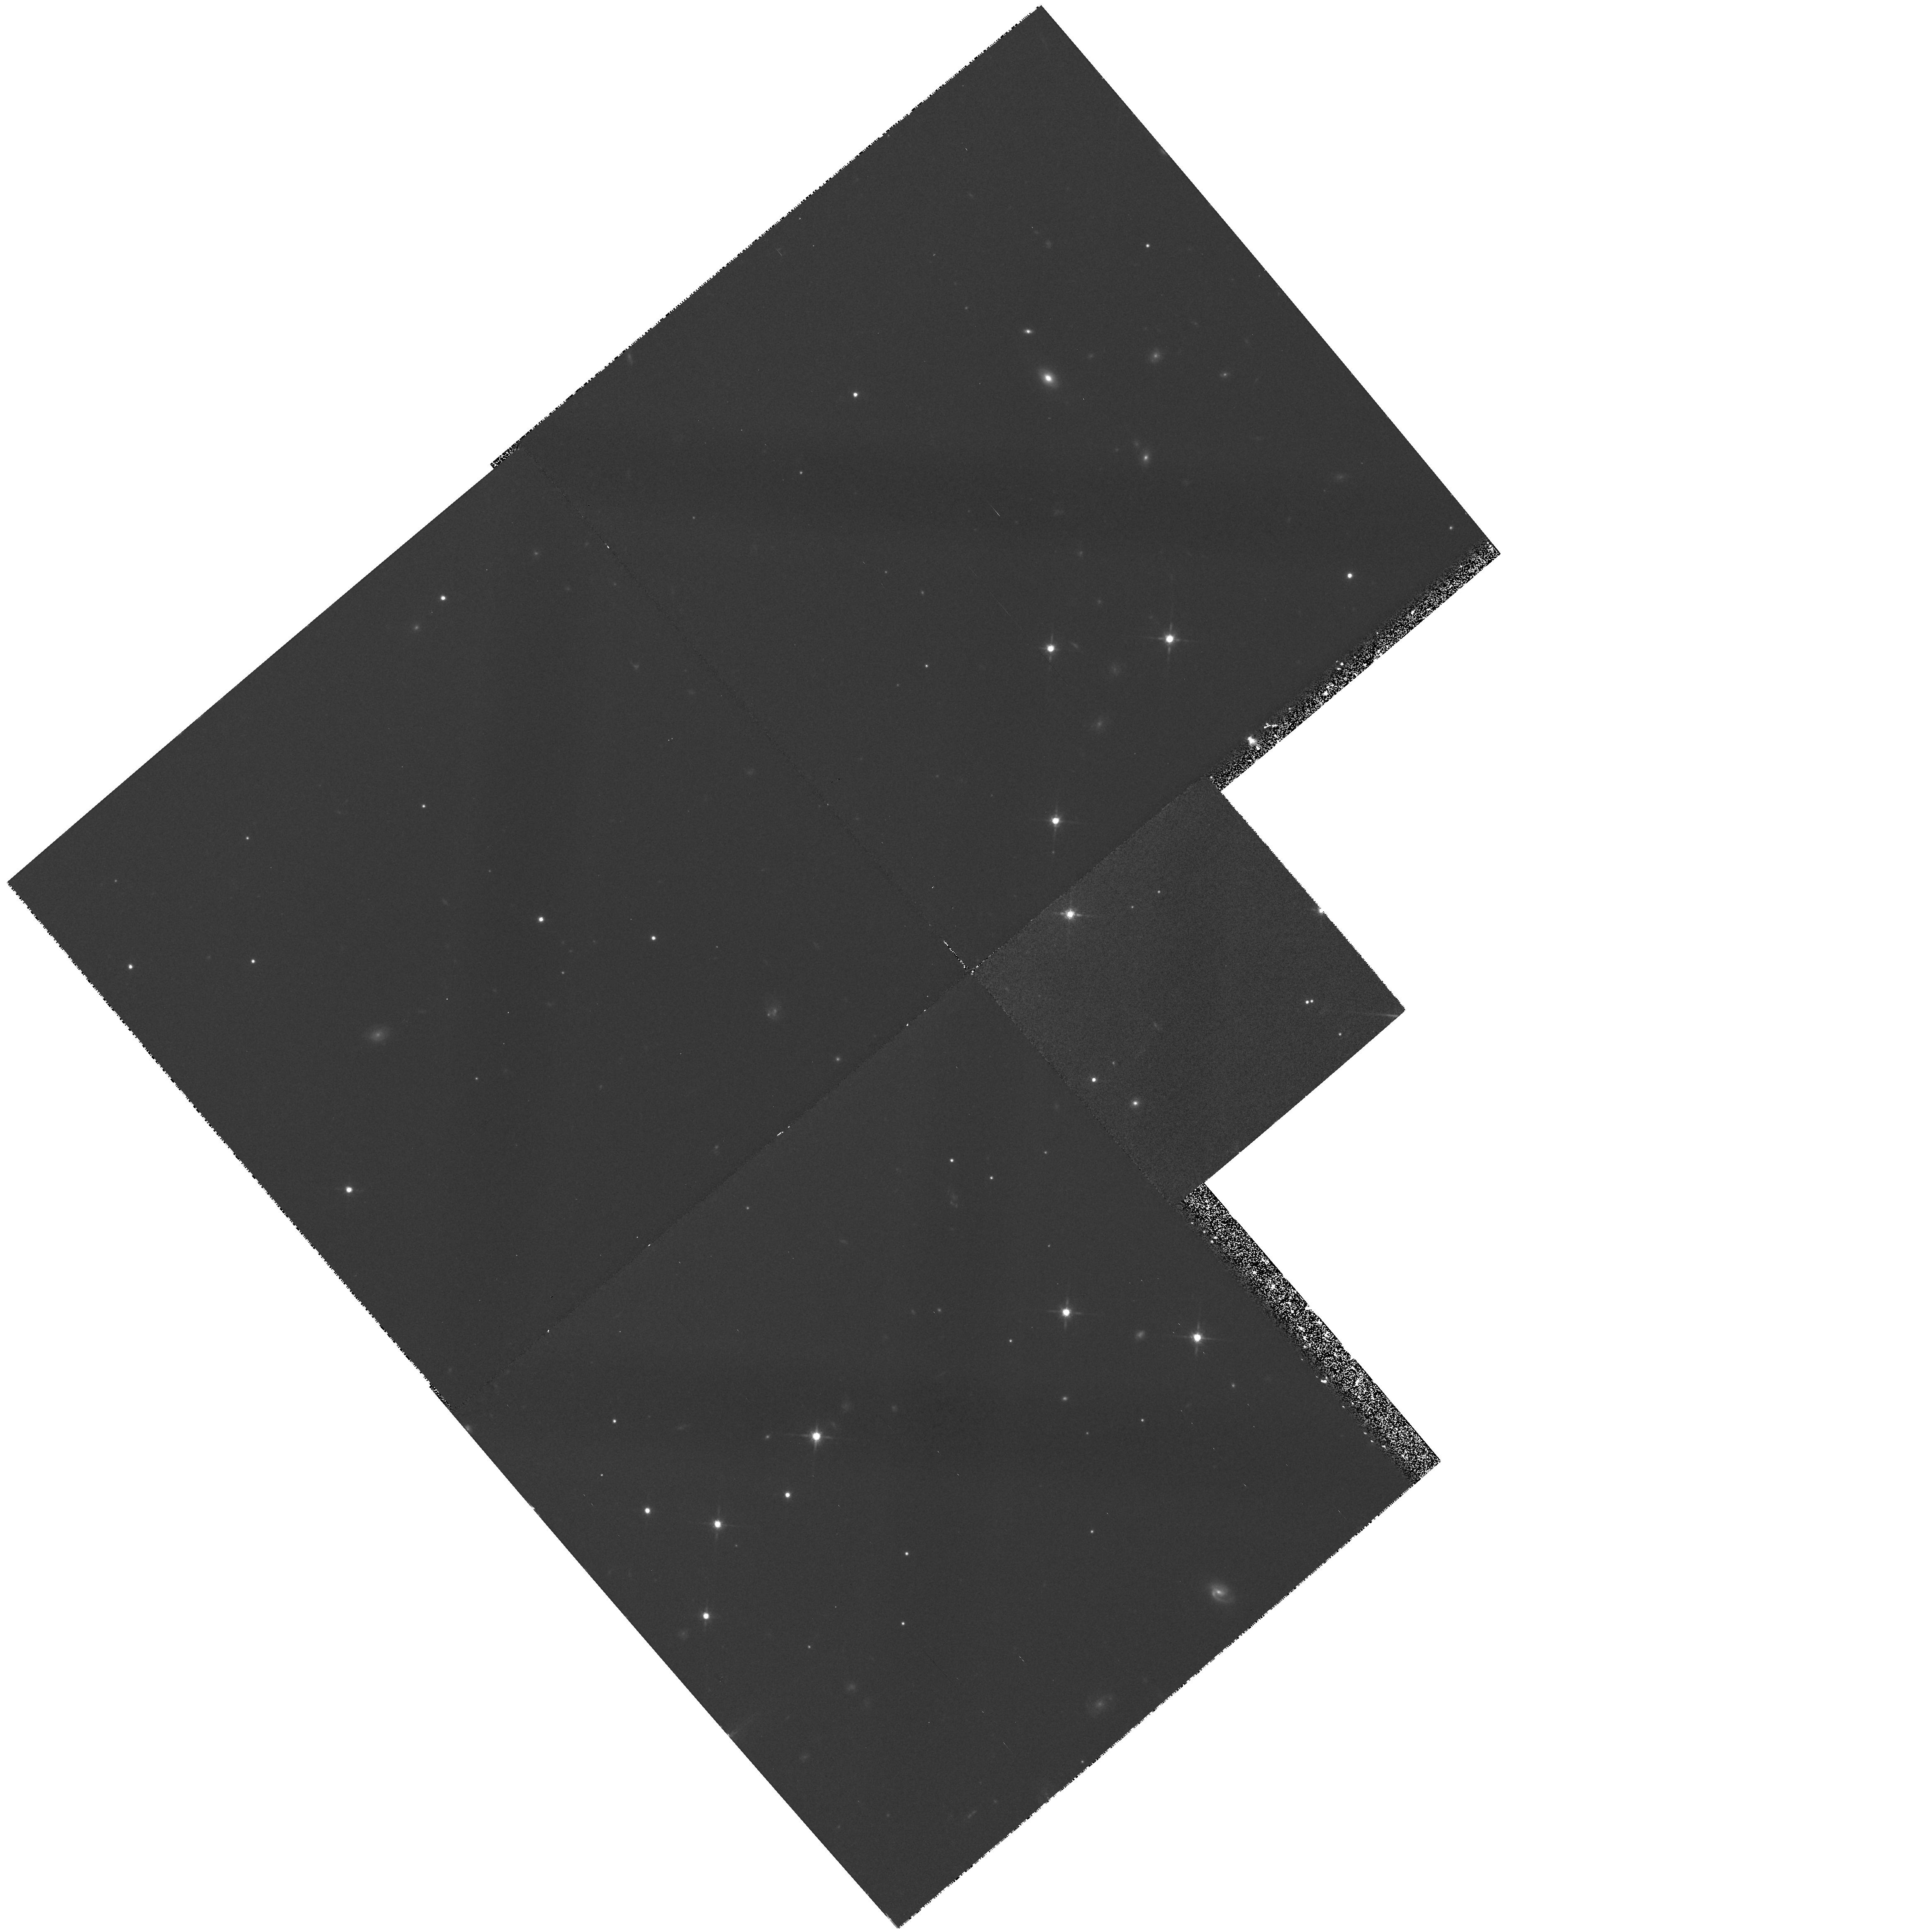
Target: field at RA 275.744°, Dec 64.428°. Instrument: WFPC2/PC. Filter: F814W. Exposure: 42 min. Observation ID: hst_6254_au_wfpc2_pc_f814w_u2ovau

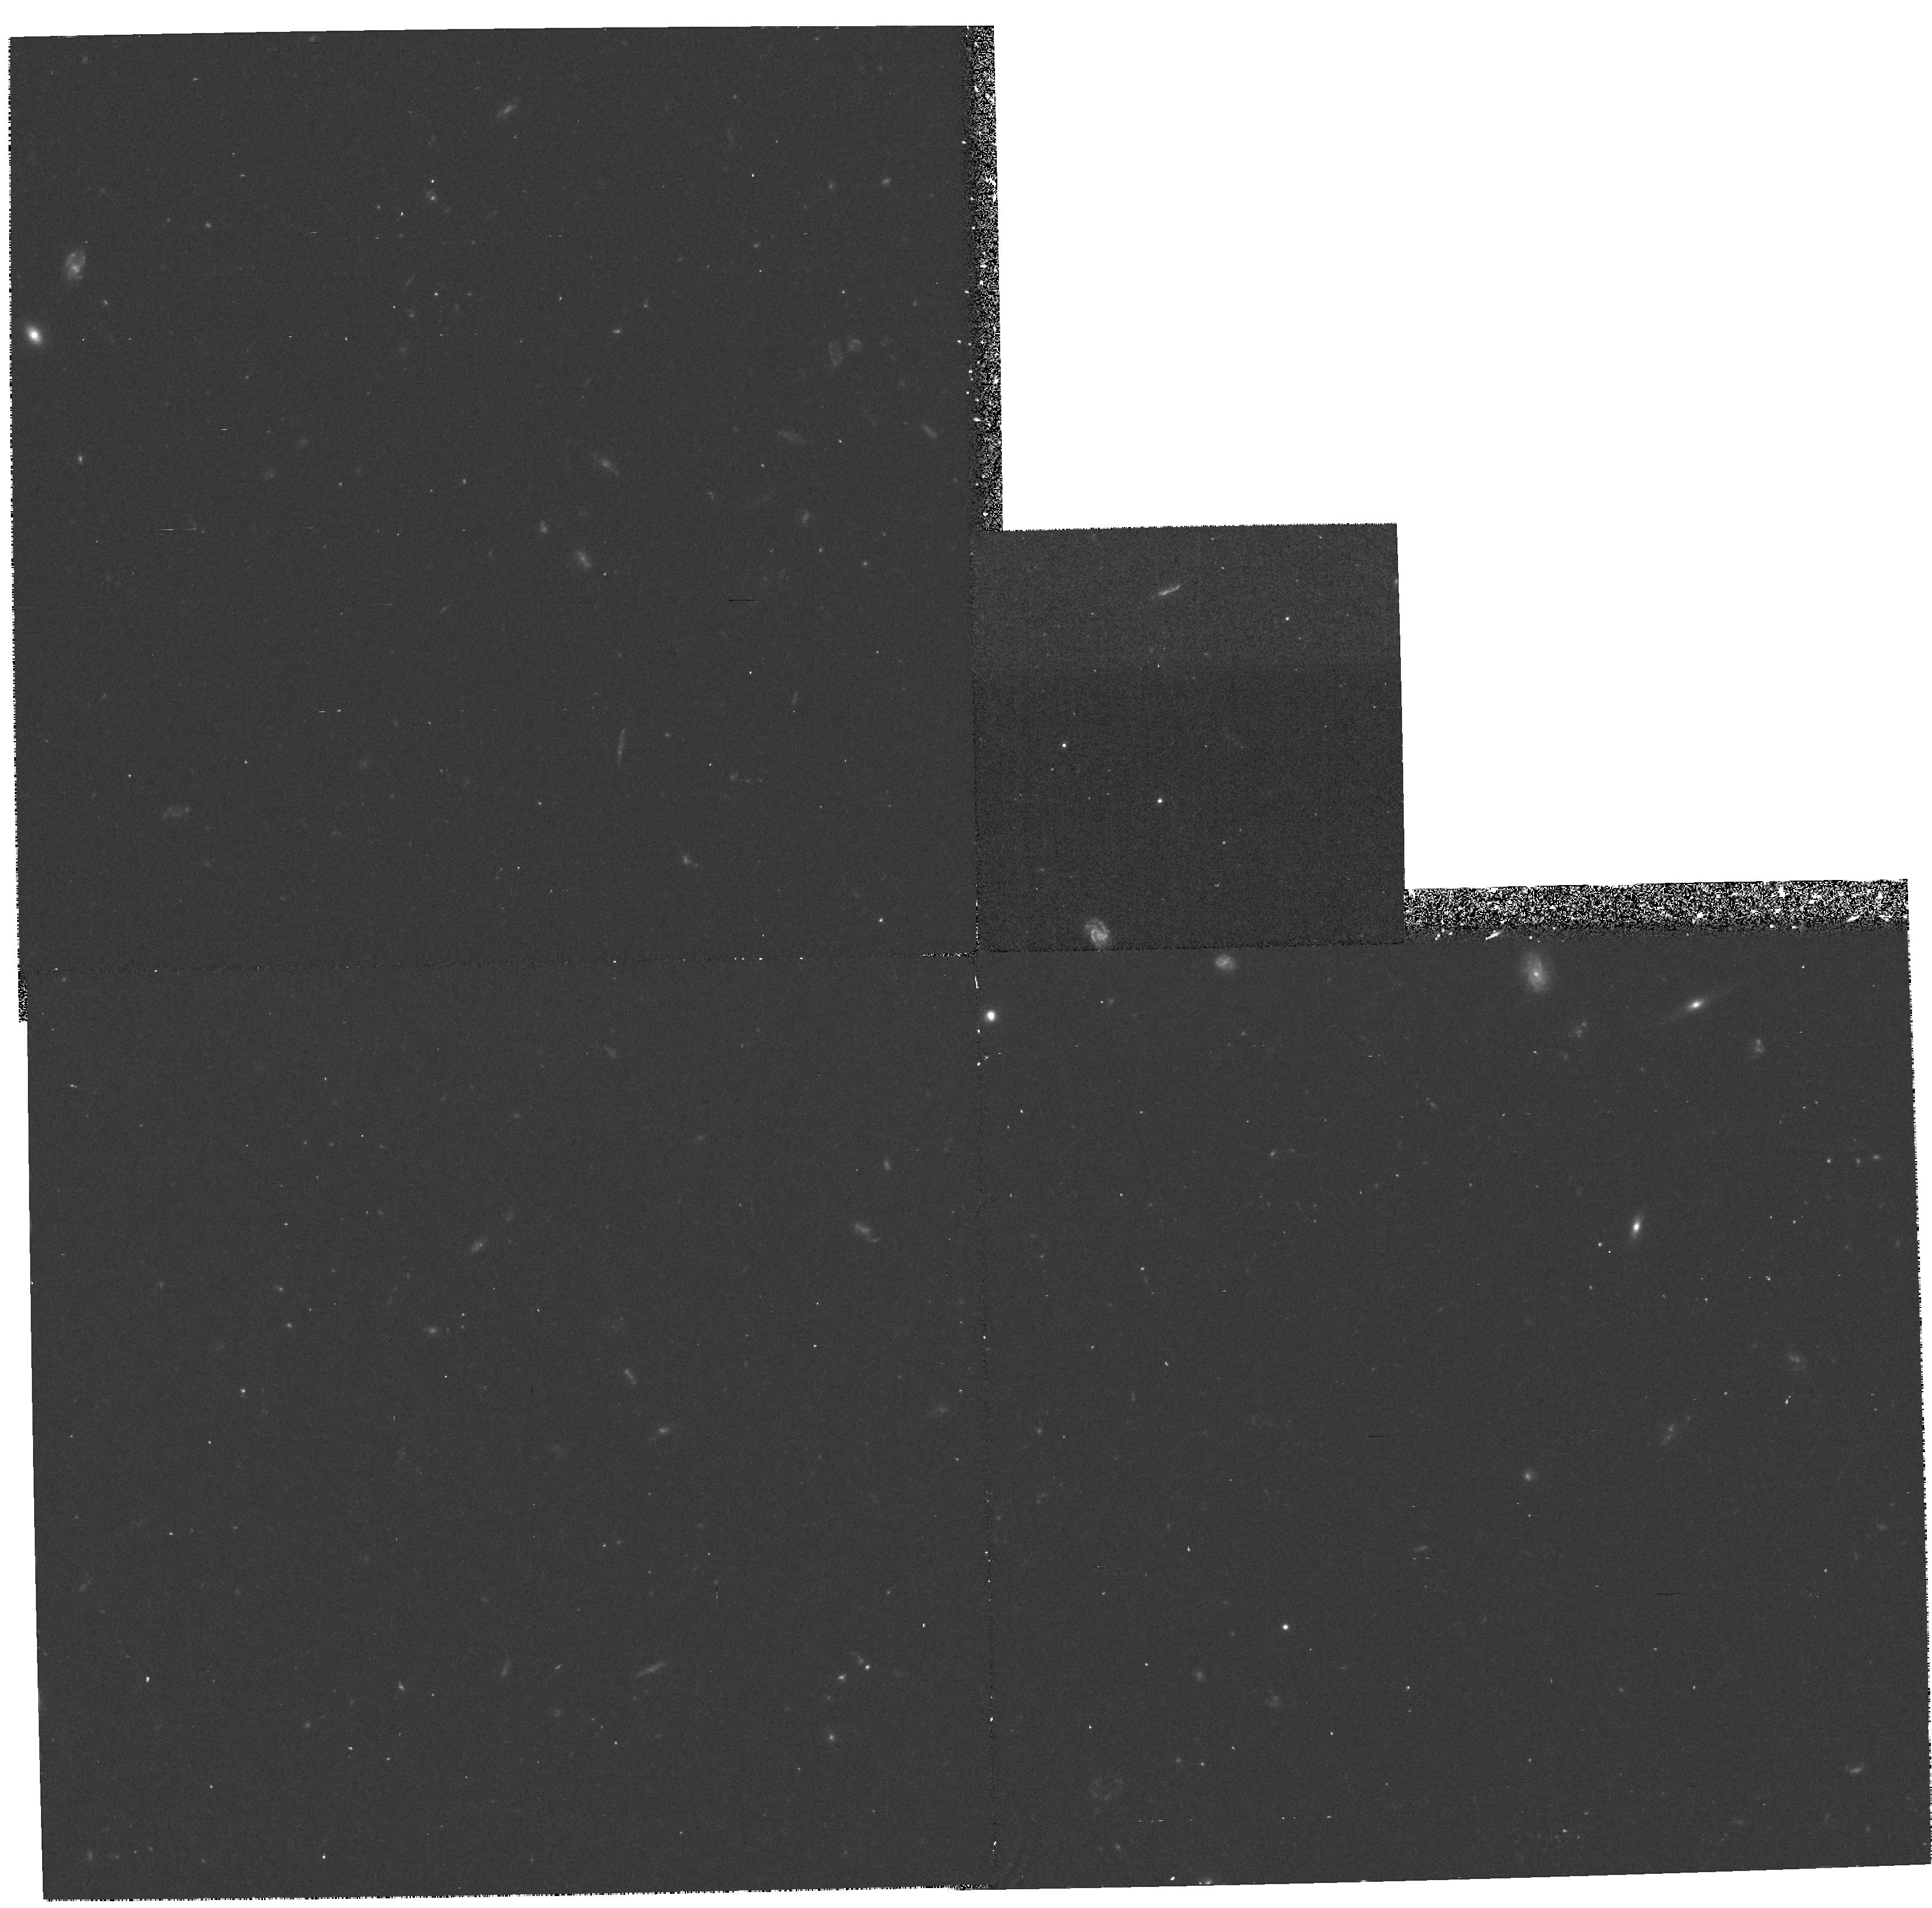
Target: field at RA 12.552°, Dec -52.066°. Instrument: WFPC2/PC. Filter: F606W. Exposure: 38 min. Observation ID: hst_6254_26_wfpc2_pc_f606w_u2ov26

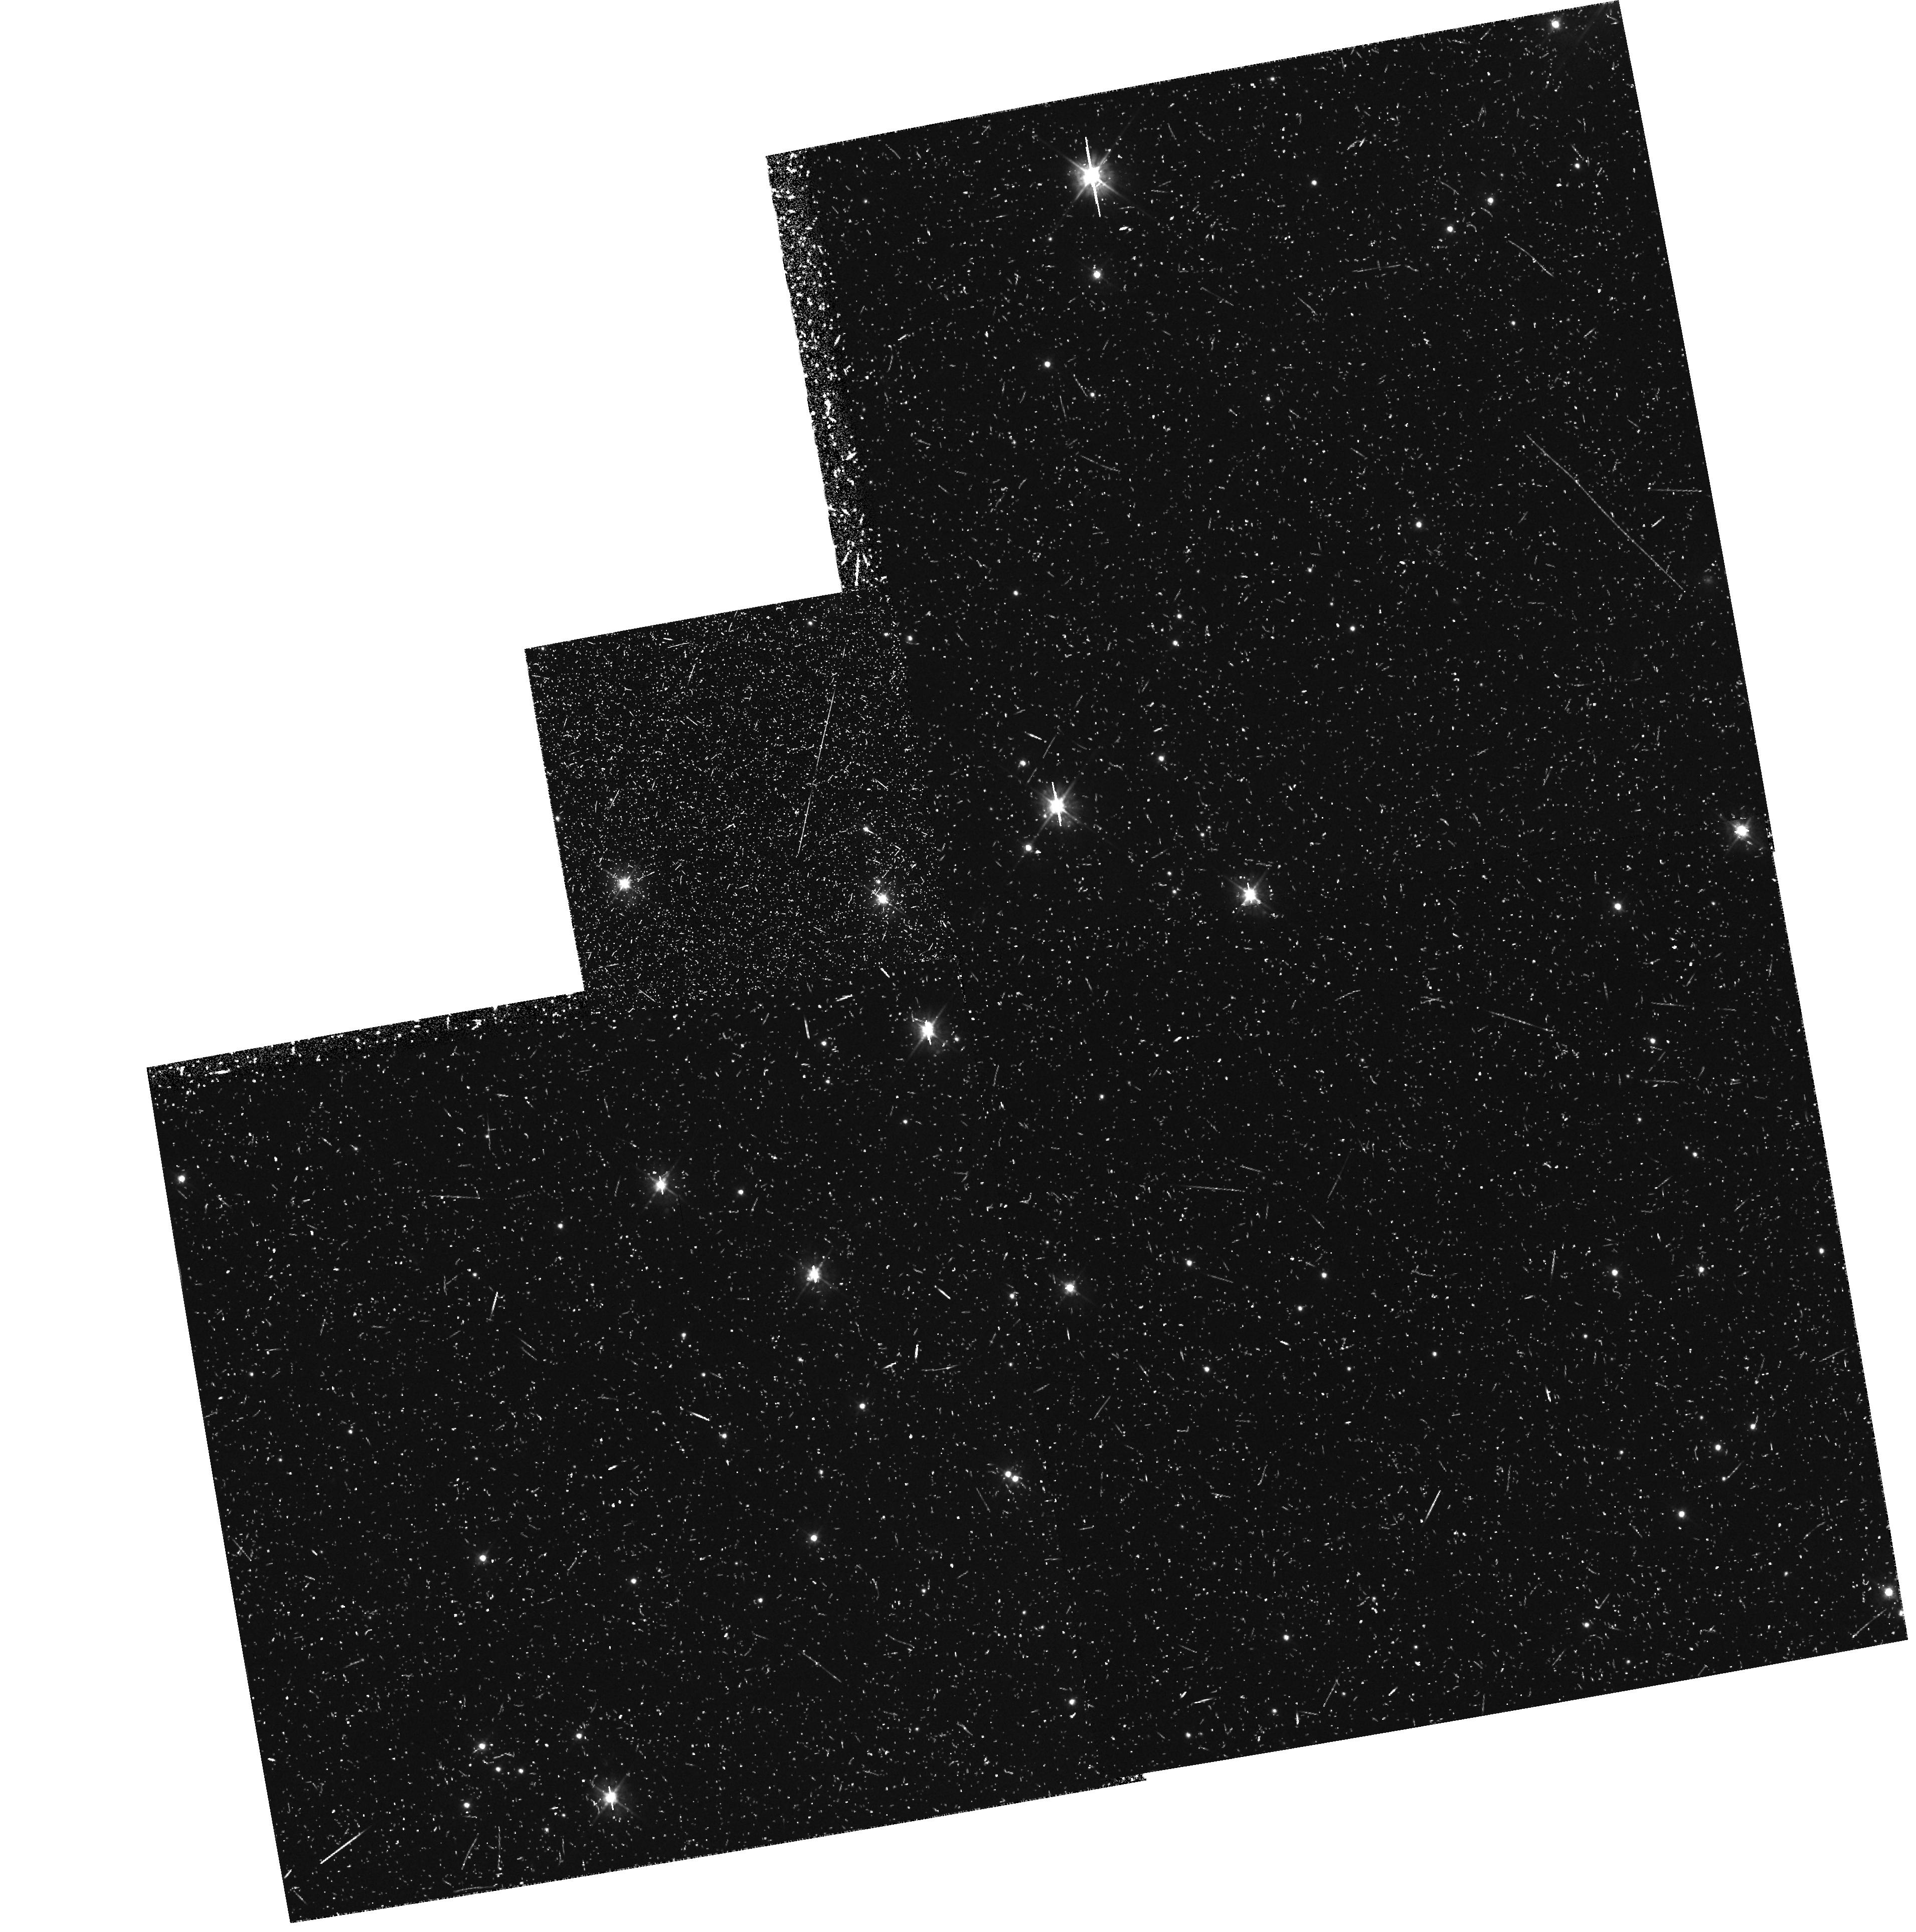
Target: field at RA 307.580°, Dec 52.498°. Instrument: WFPC2/PC. Filter: F450W. Exposure: 1.1 h. Observation ID: hst_6254_74_wfpc2_pc_f450w_u2ov74

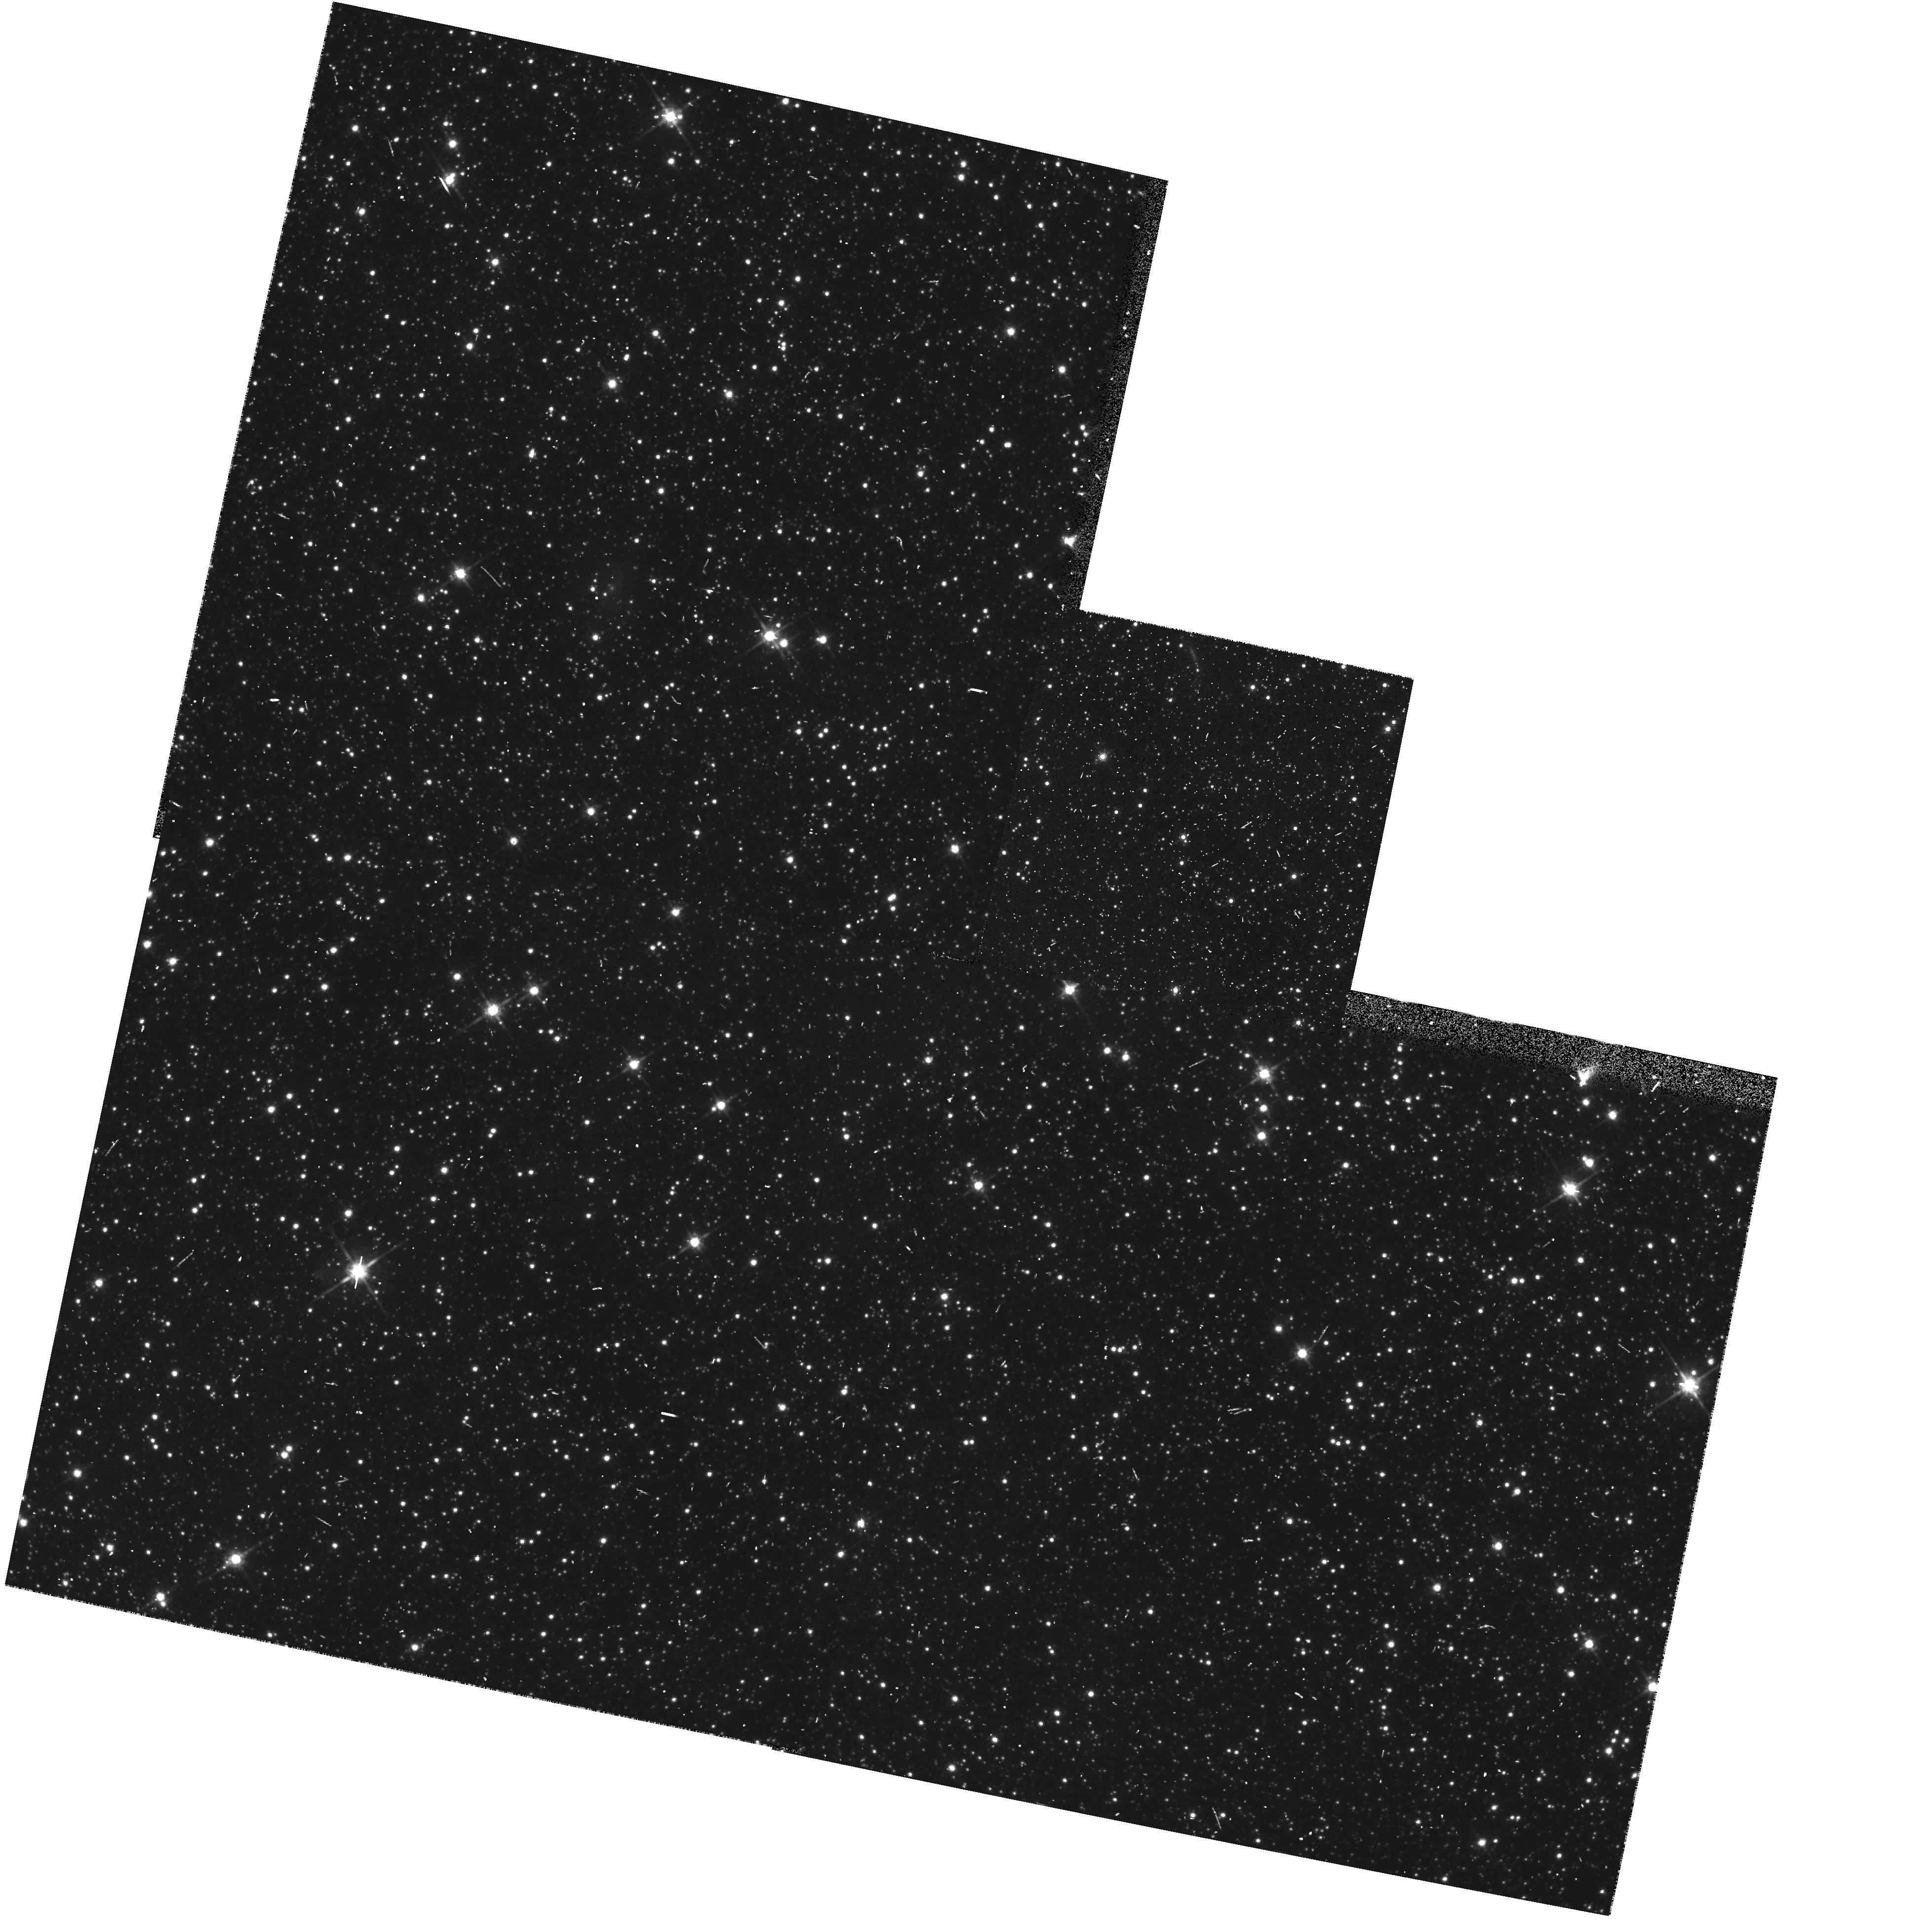
Target: field at RA 80.274°, Dec -68.995°. Instrument: WFPC2/PC. Filter: F814W. Exposure: 7 min. Observation ID: hst_6254_64_wfpc2_pc_f814w_u2ov64

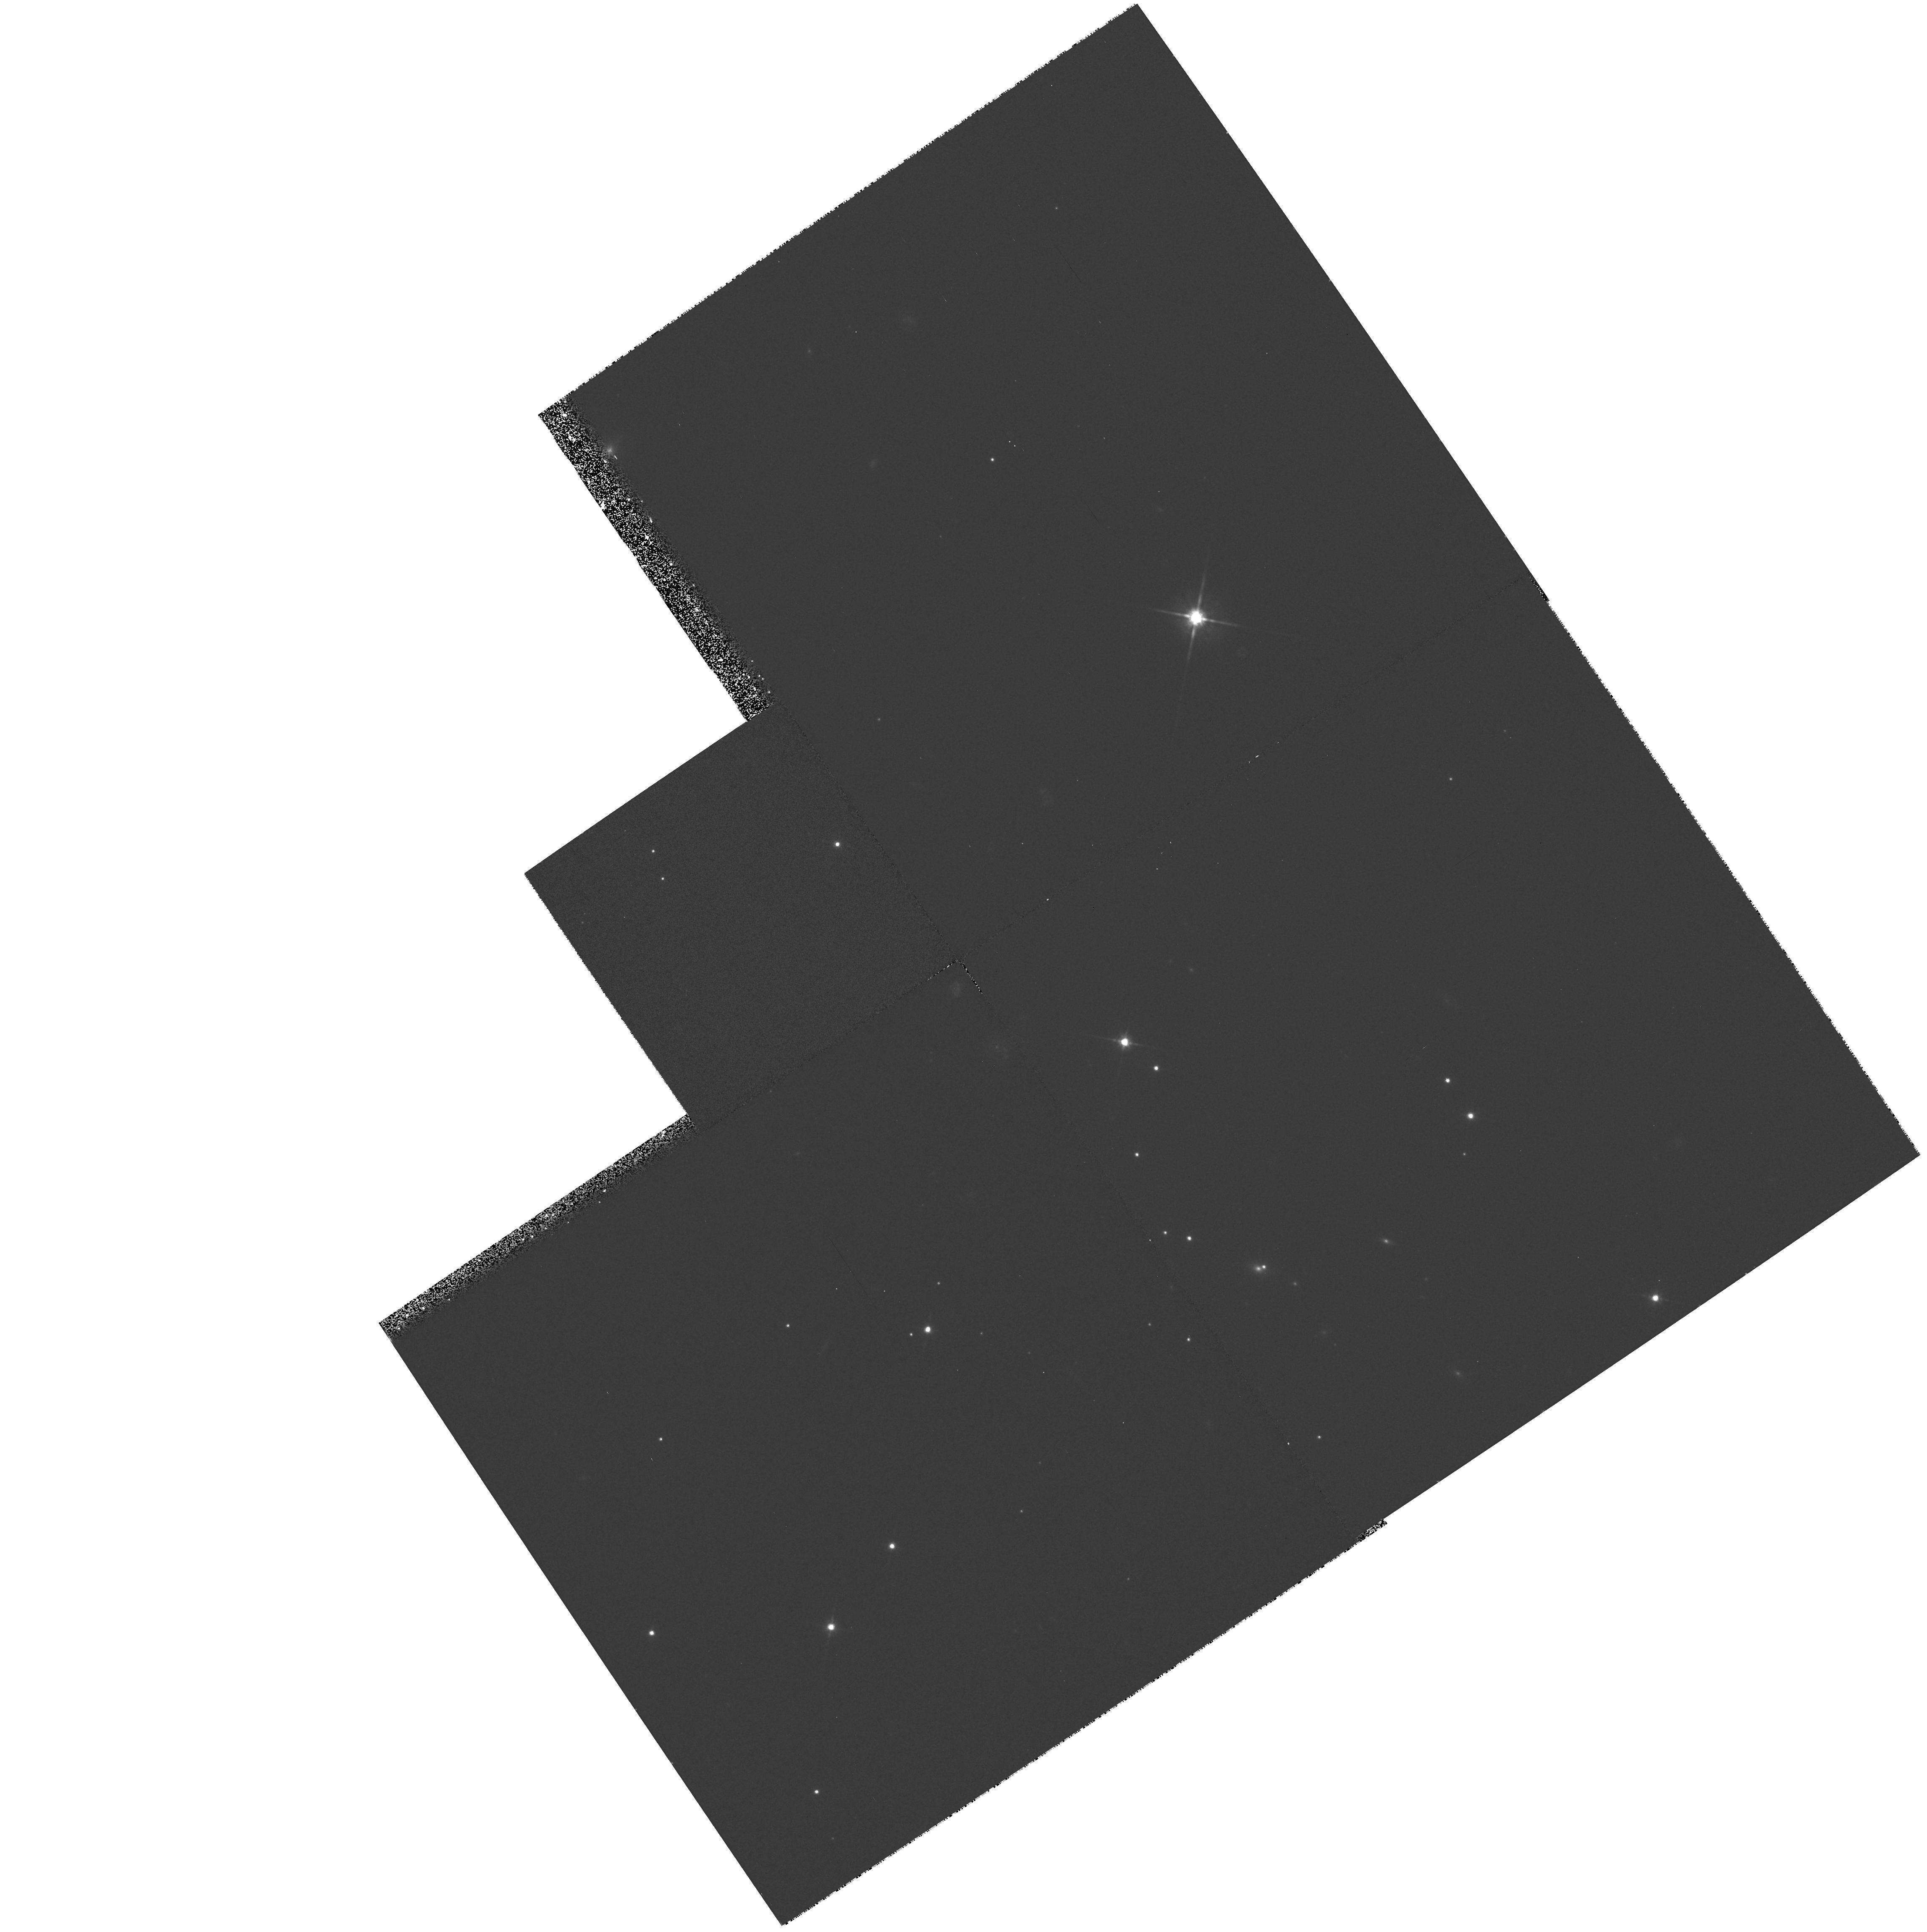
Target: field at RA 67.349°, Dec 16.456°. Instrument: WFPC2/PC. Filter: F814W. Exposure: 25 min. Observation ID: hst_6254_9r_wfpc2_pc_f814w_u2ov9r

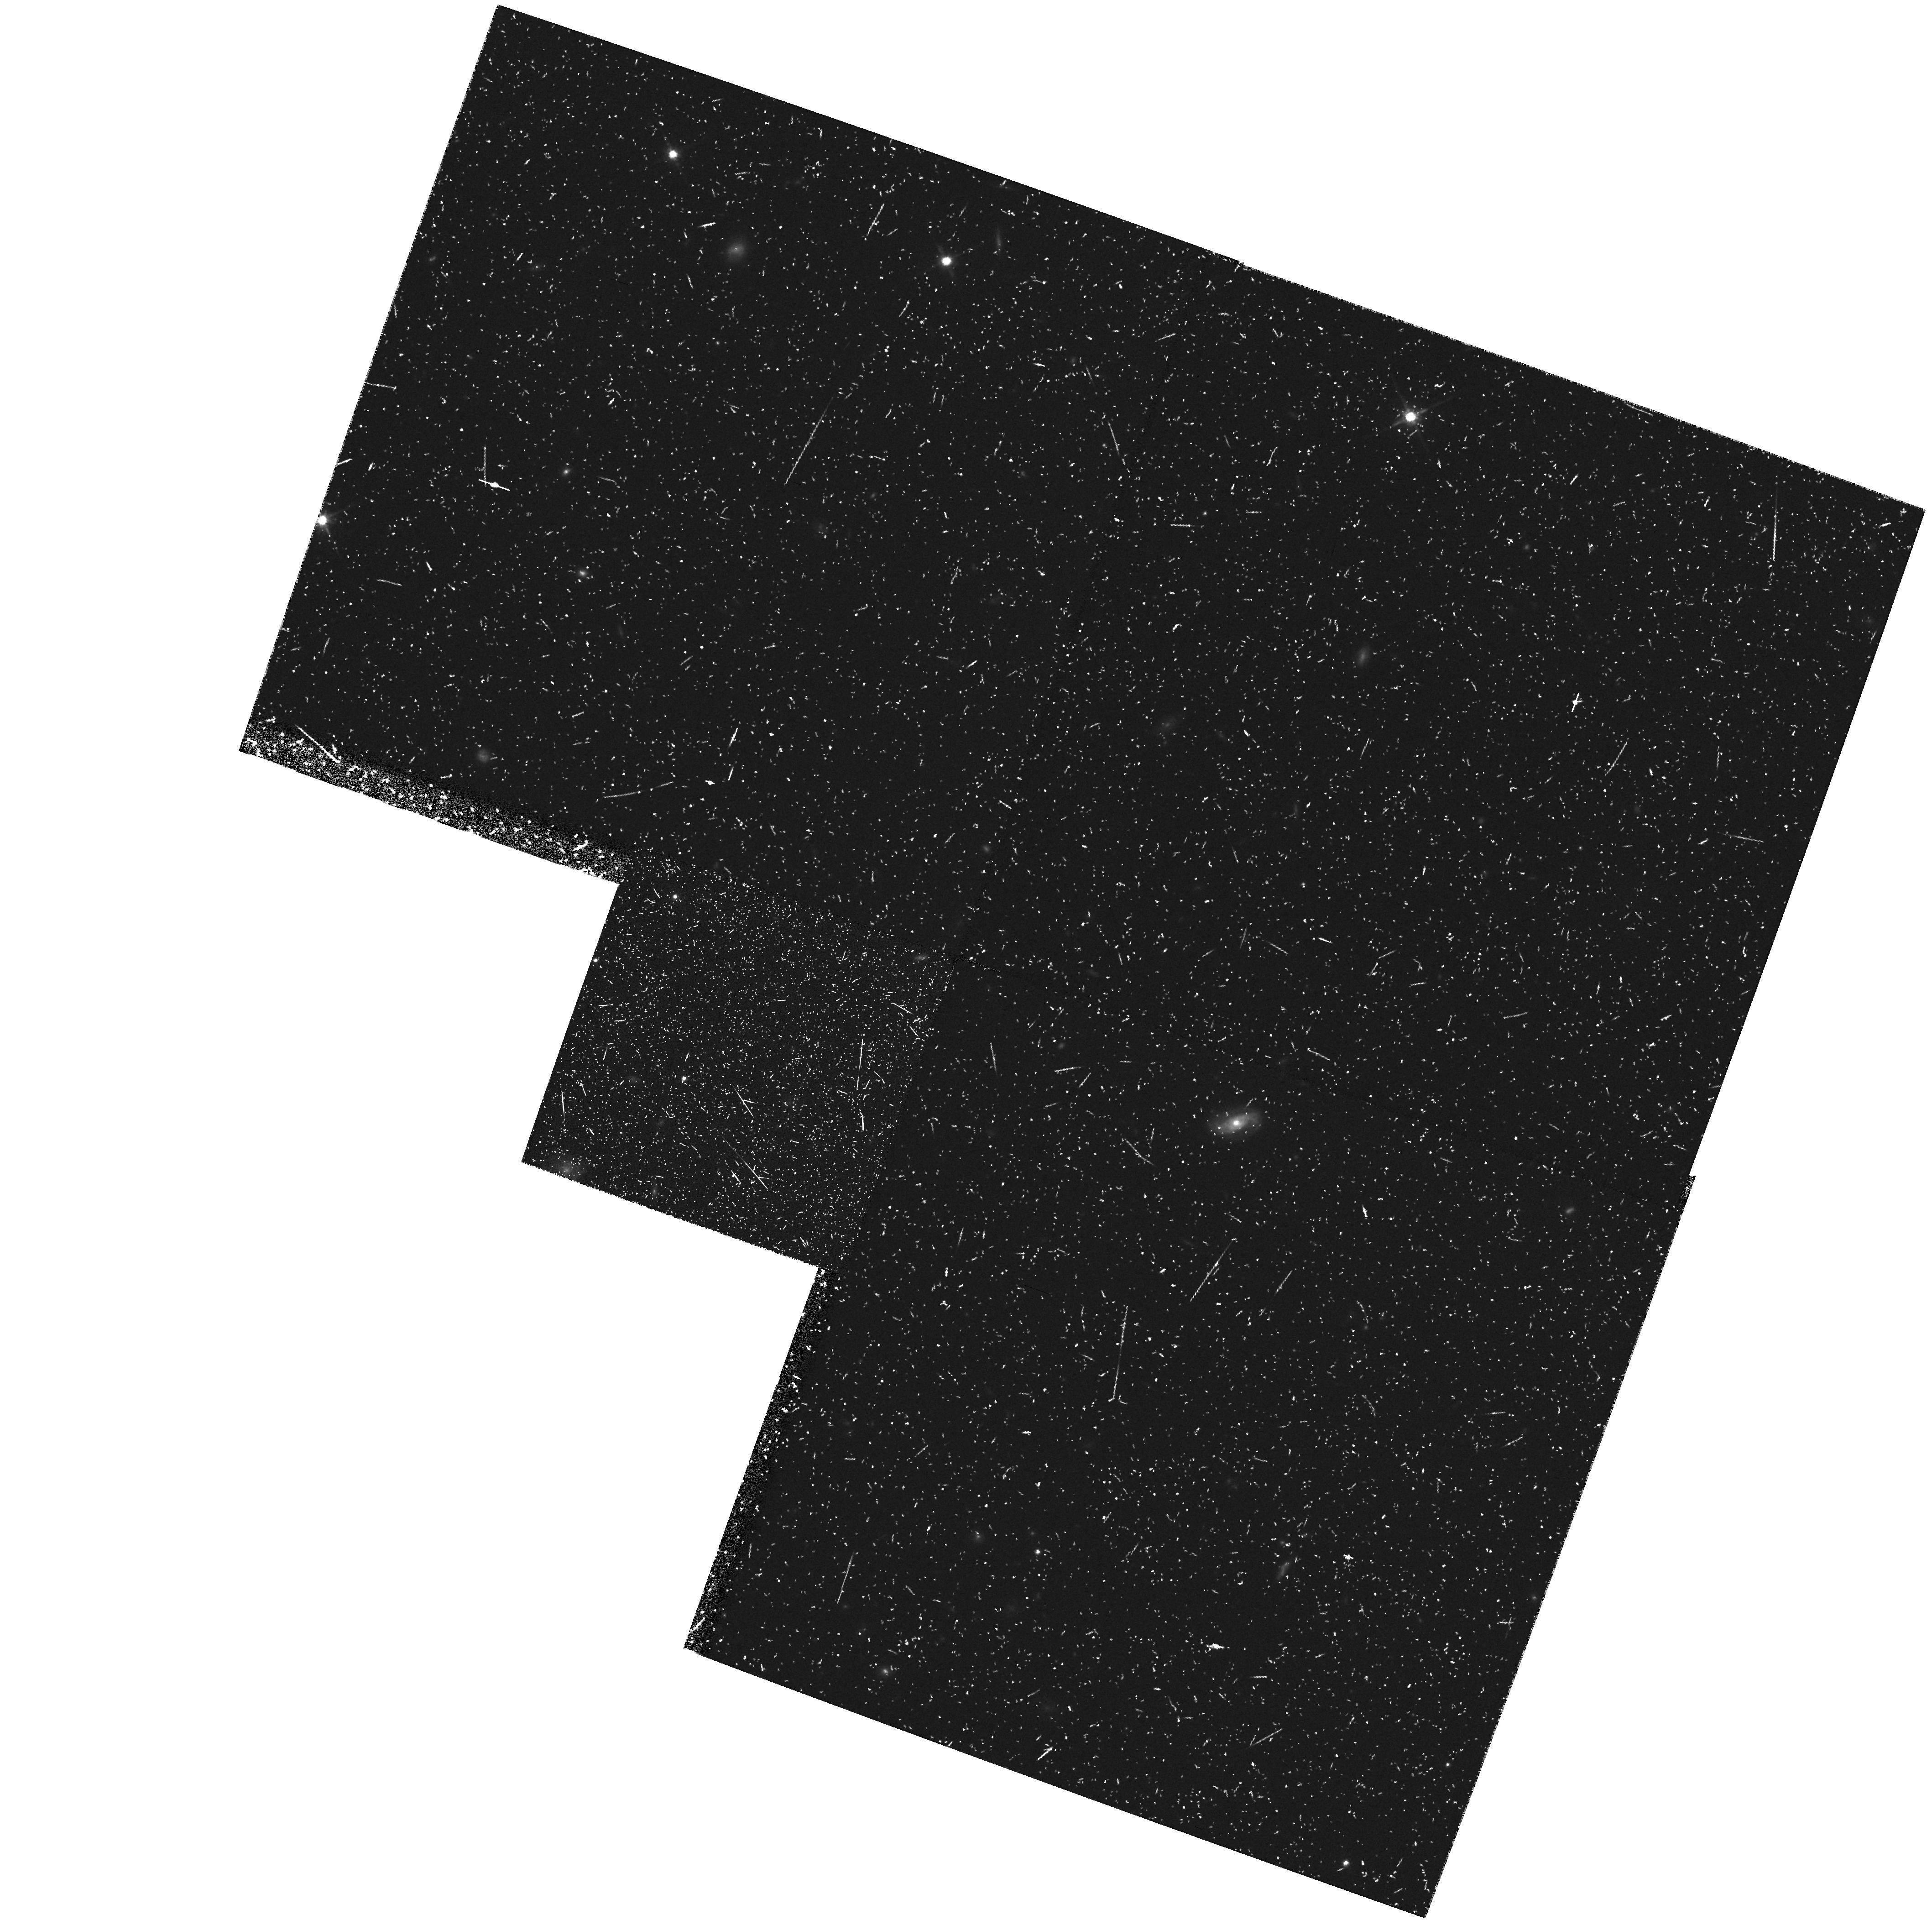
Target: field at RA 250.574°, Dec 39.772°. Instrument: WFPC2/PC. Filter: F814W. Exposure: 38 min. Observation ID: hst_6254_1j_wfpc2_pc_f814w_u2ov1j

GTO PURE PARALLEL PROGRAM - CYCLE 5 (PI: Groth, Edward J.)

The parallel program described here provides a random sample of galaxies in a large number of high latitude fields. Galactic star counts and the structure of the galactic halo will also be studied. The proposed exposures utilize the WFPC2 in parallel mode when another instrument is prime at high galactic latitude. The expectation is that these fields will represent a fair sample of the universe and the Galactic halo. This is a continuation of proposal 4849 into cycle 4. It is more or less identical except cycle 4 => cycle 5.